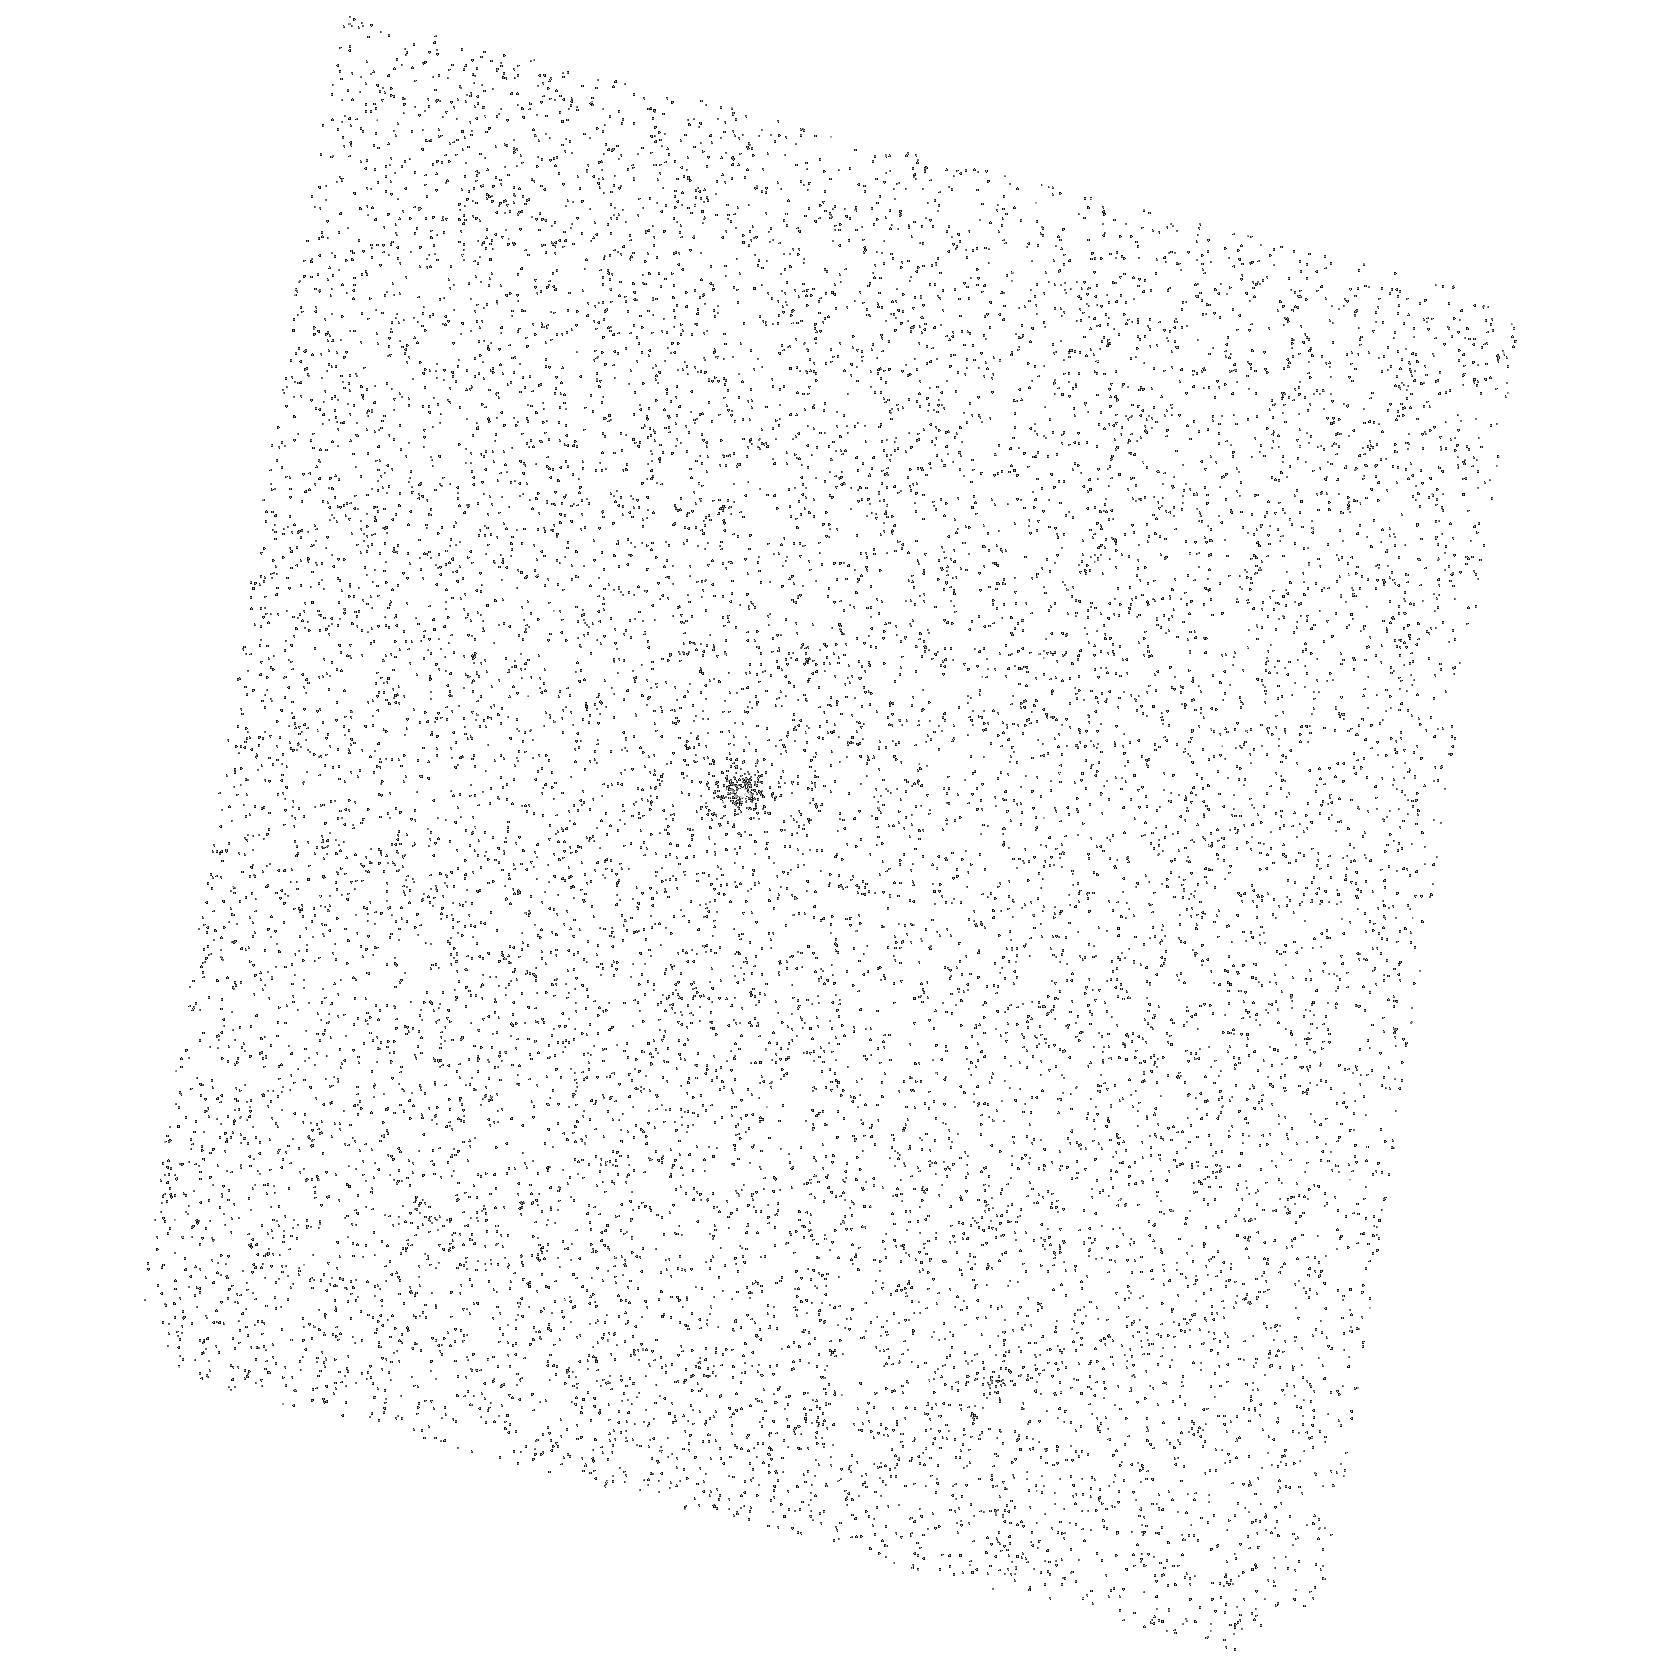
Target: ASS-CHA-T-2-54
Instrument: ACS/SBC
Filter: F140LP
Exposure: 5 min
Observation ID: hst_17521_a2_acs_sbc_f140lp_jf9la2

A multiwavelength study of protoplanetary disk ionization (PI: Espaillat, Catherine)

We aim to determine whether the magnetorotational instability (MRI) could be the elusive driver of turbulent accretion in protoplanetary disks. To accomplish this, we will measure the amount of X-ray induced disk ionization in a sample of three protoplanetary disks, leveraging the unique synergy provided by Chandra, HST, and JWST to simultaneously measure X-ray through UV luminosities and the fluxes of mid-infrared [Ne II] and [Ne III] fine structure lines. When combined with thermochemical modeling, these simultaneous Chandra, HST, and JWST observations will characterize the high-energy radiation spectrum impinging on the disk and lead to a measurement of the disk ionization fraction, which will test if the MRI is responsible for accretion in protoplanetary disks.